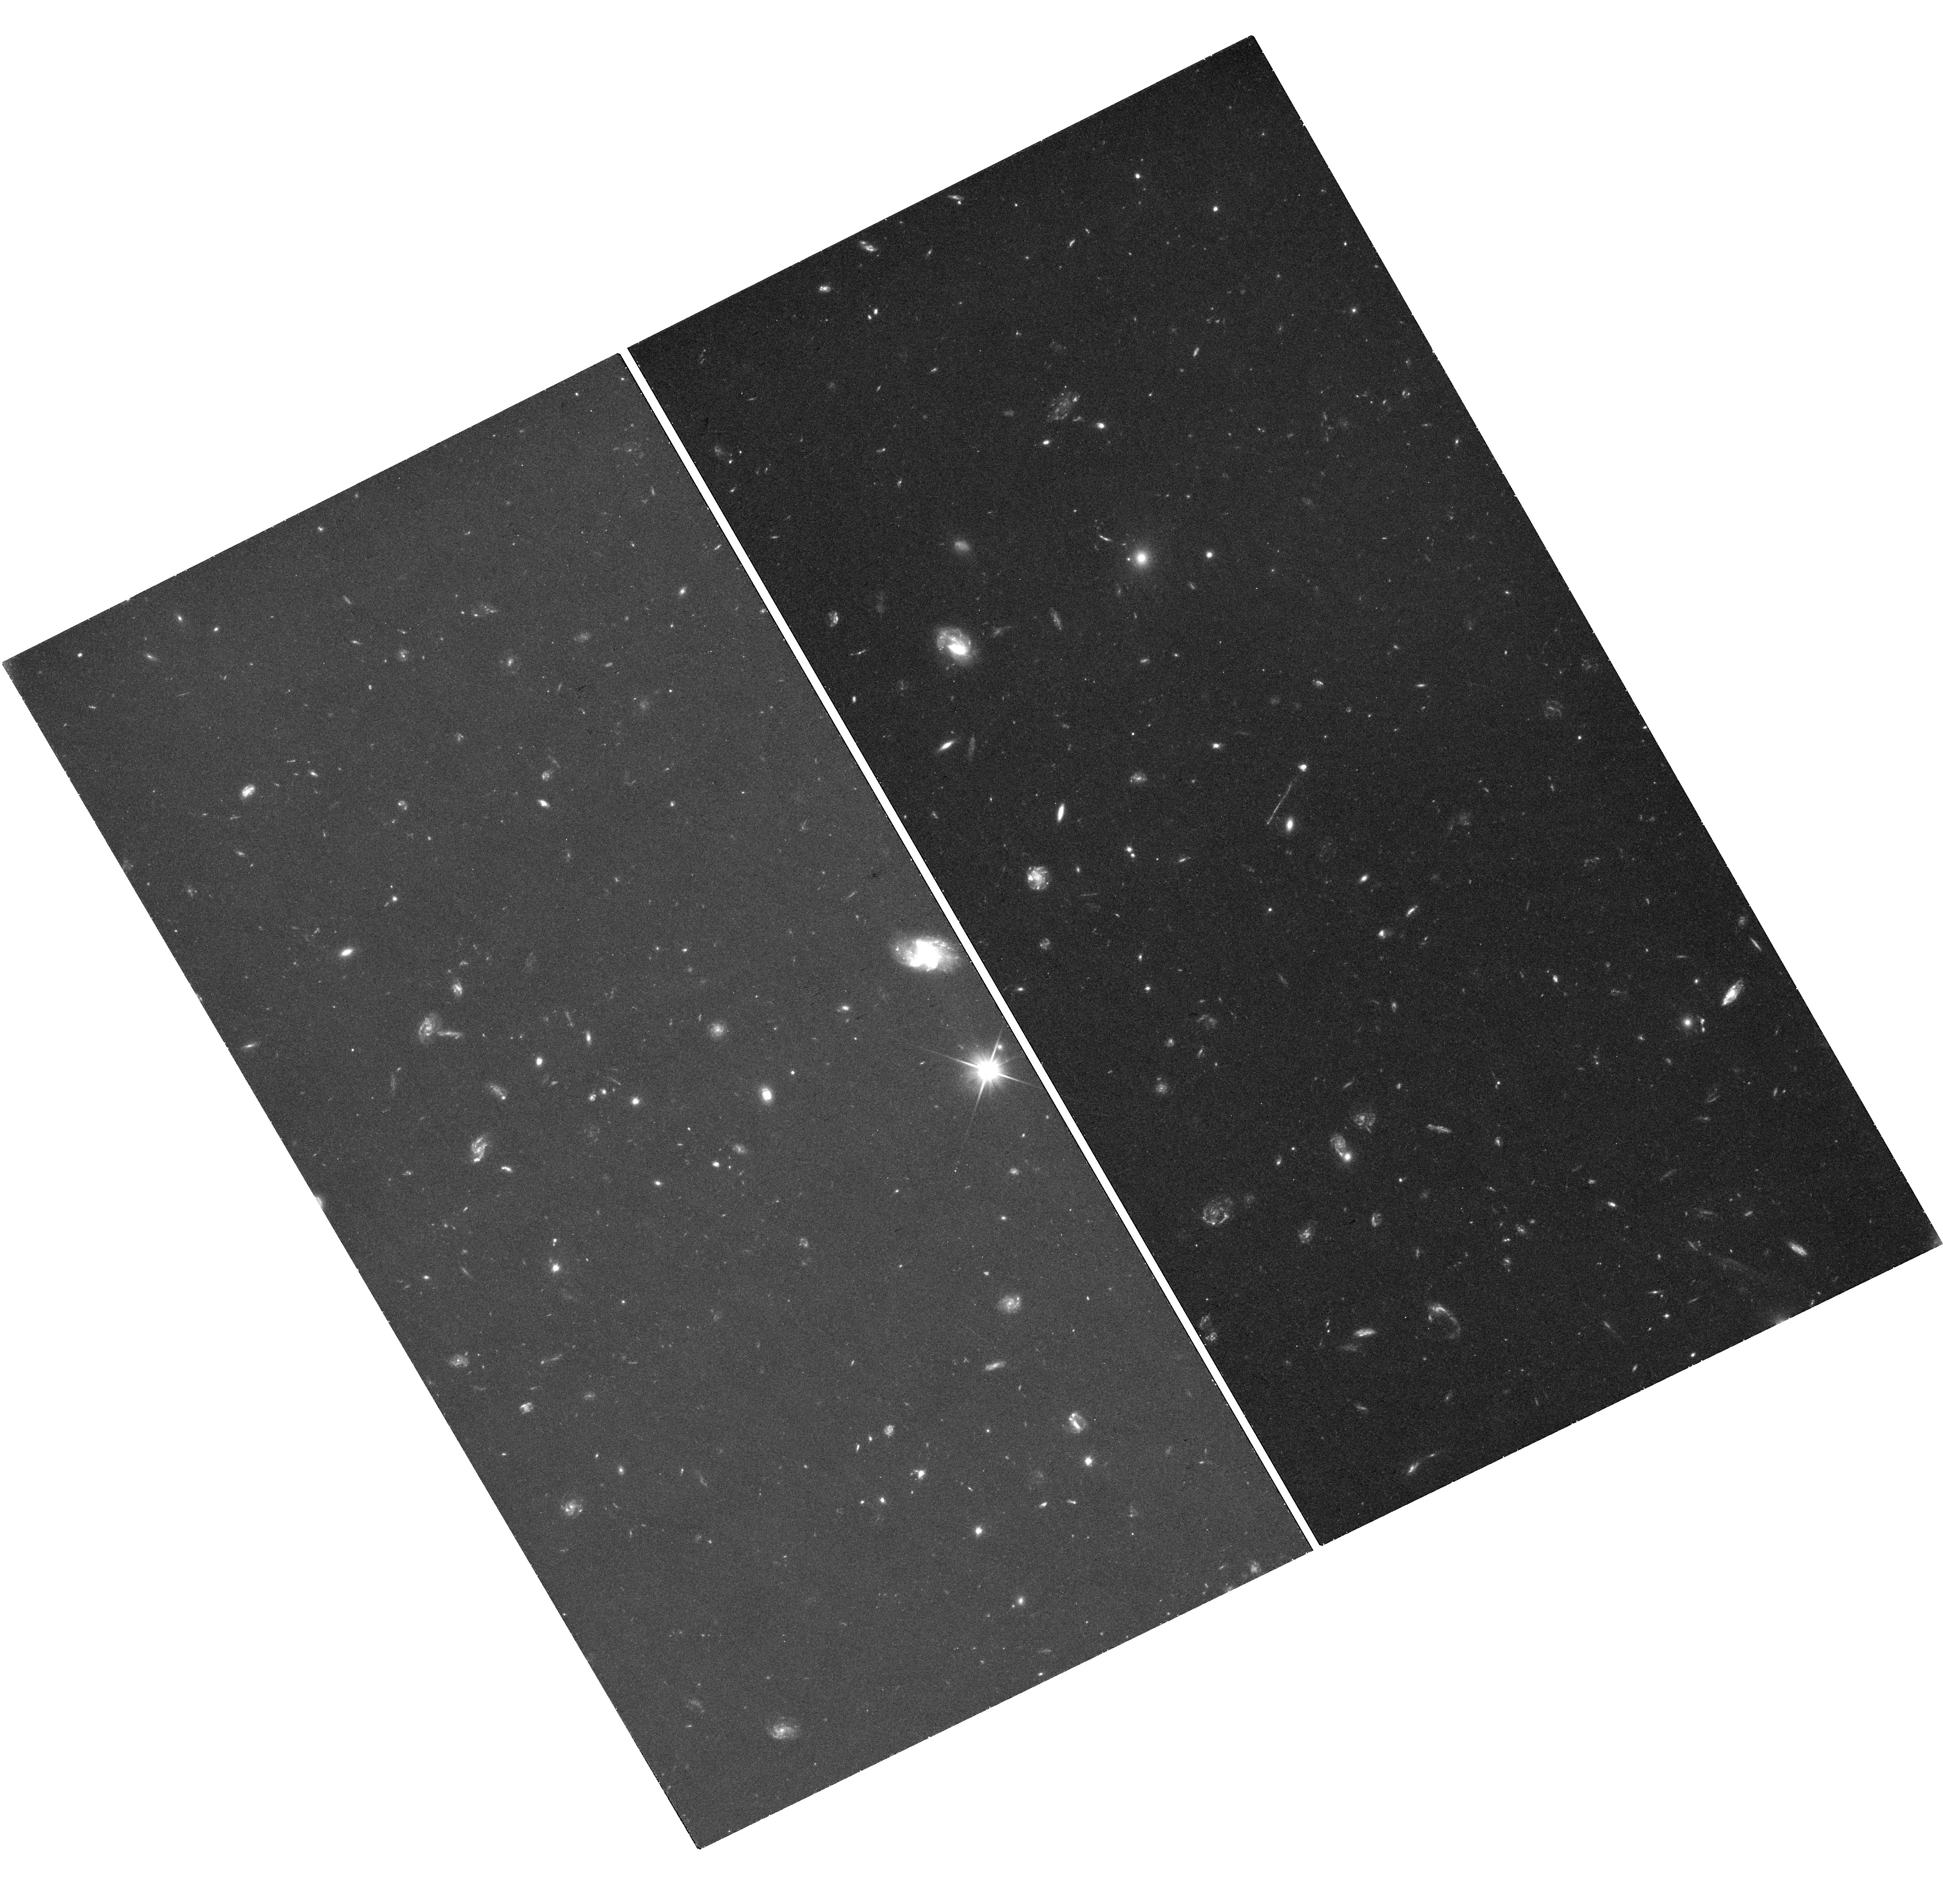
Target: WAKE
Instrument: WFC3/UVIS
Filter: F200LP
Exposure: 42 min
Observation ID: hst_17301_06_wfc3_uvis_f200lp_if3x06

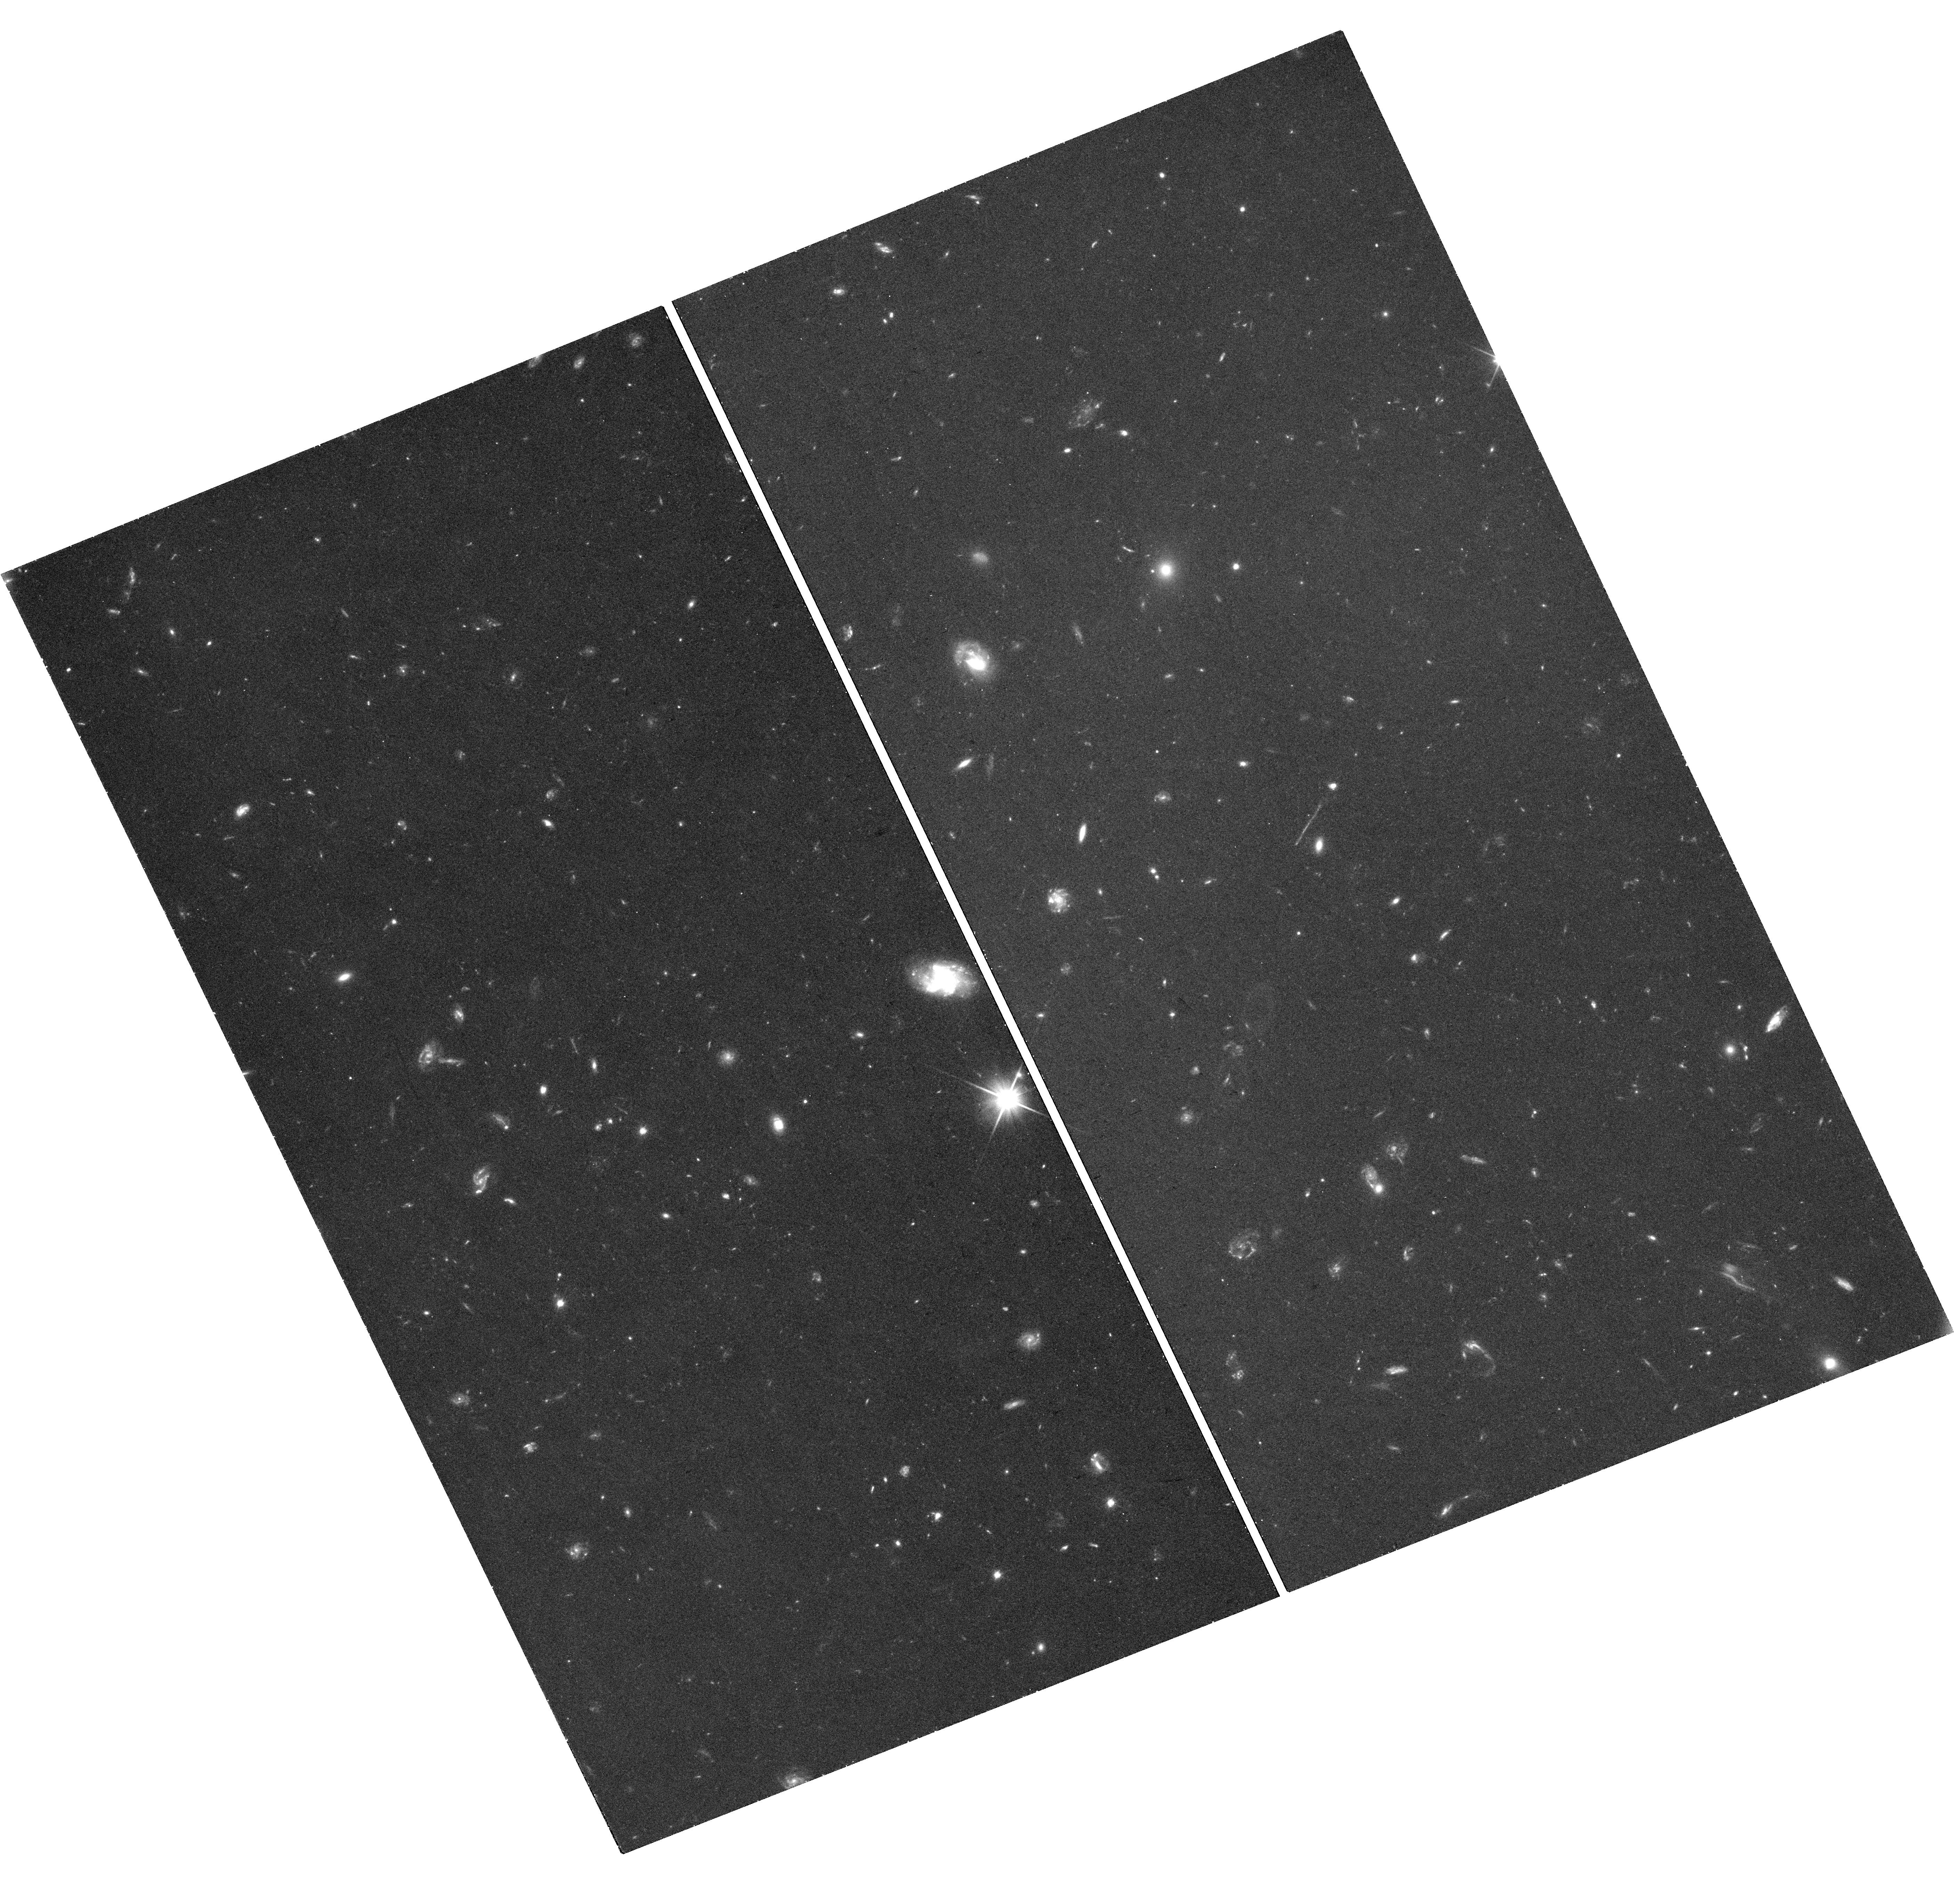
Target: WAKE
Instrument: WFC3/UVIS
Filter: F350LP
Exposure: 41 min
Observation ID: hst_17301_03_wfc3_uvis_f350lp_if3x03

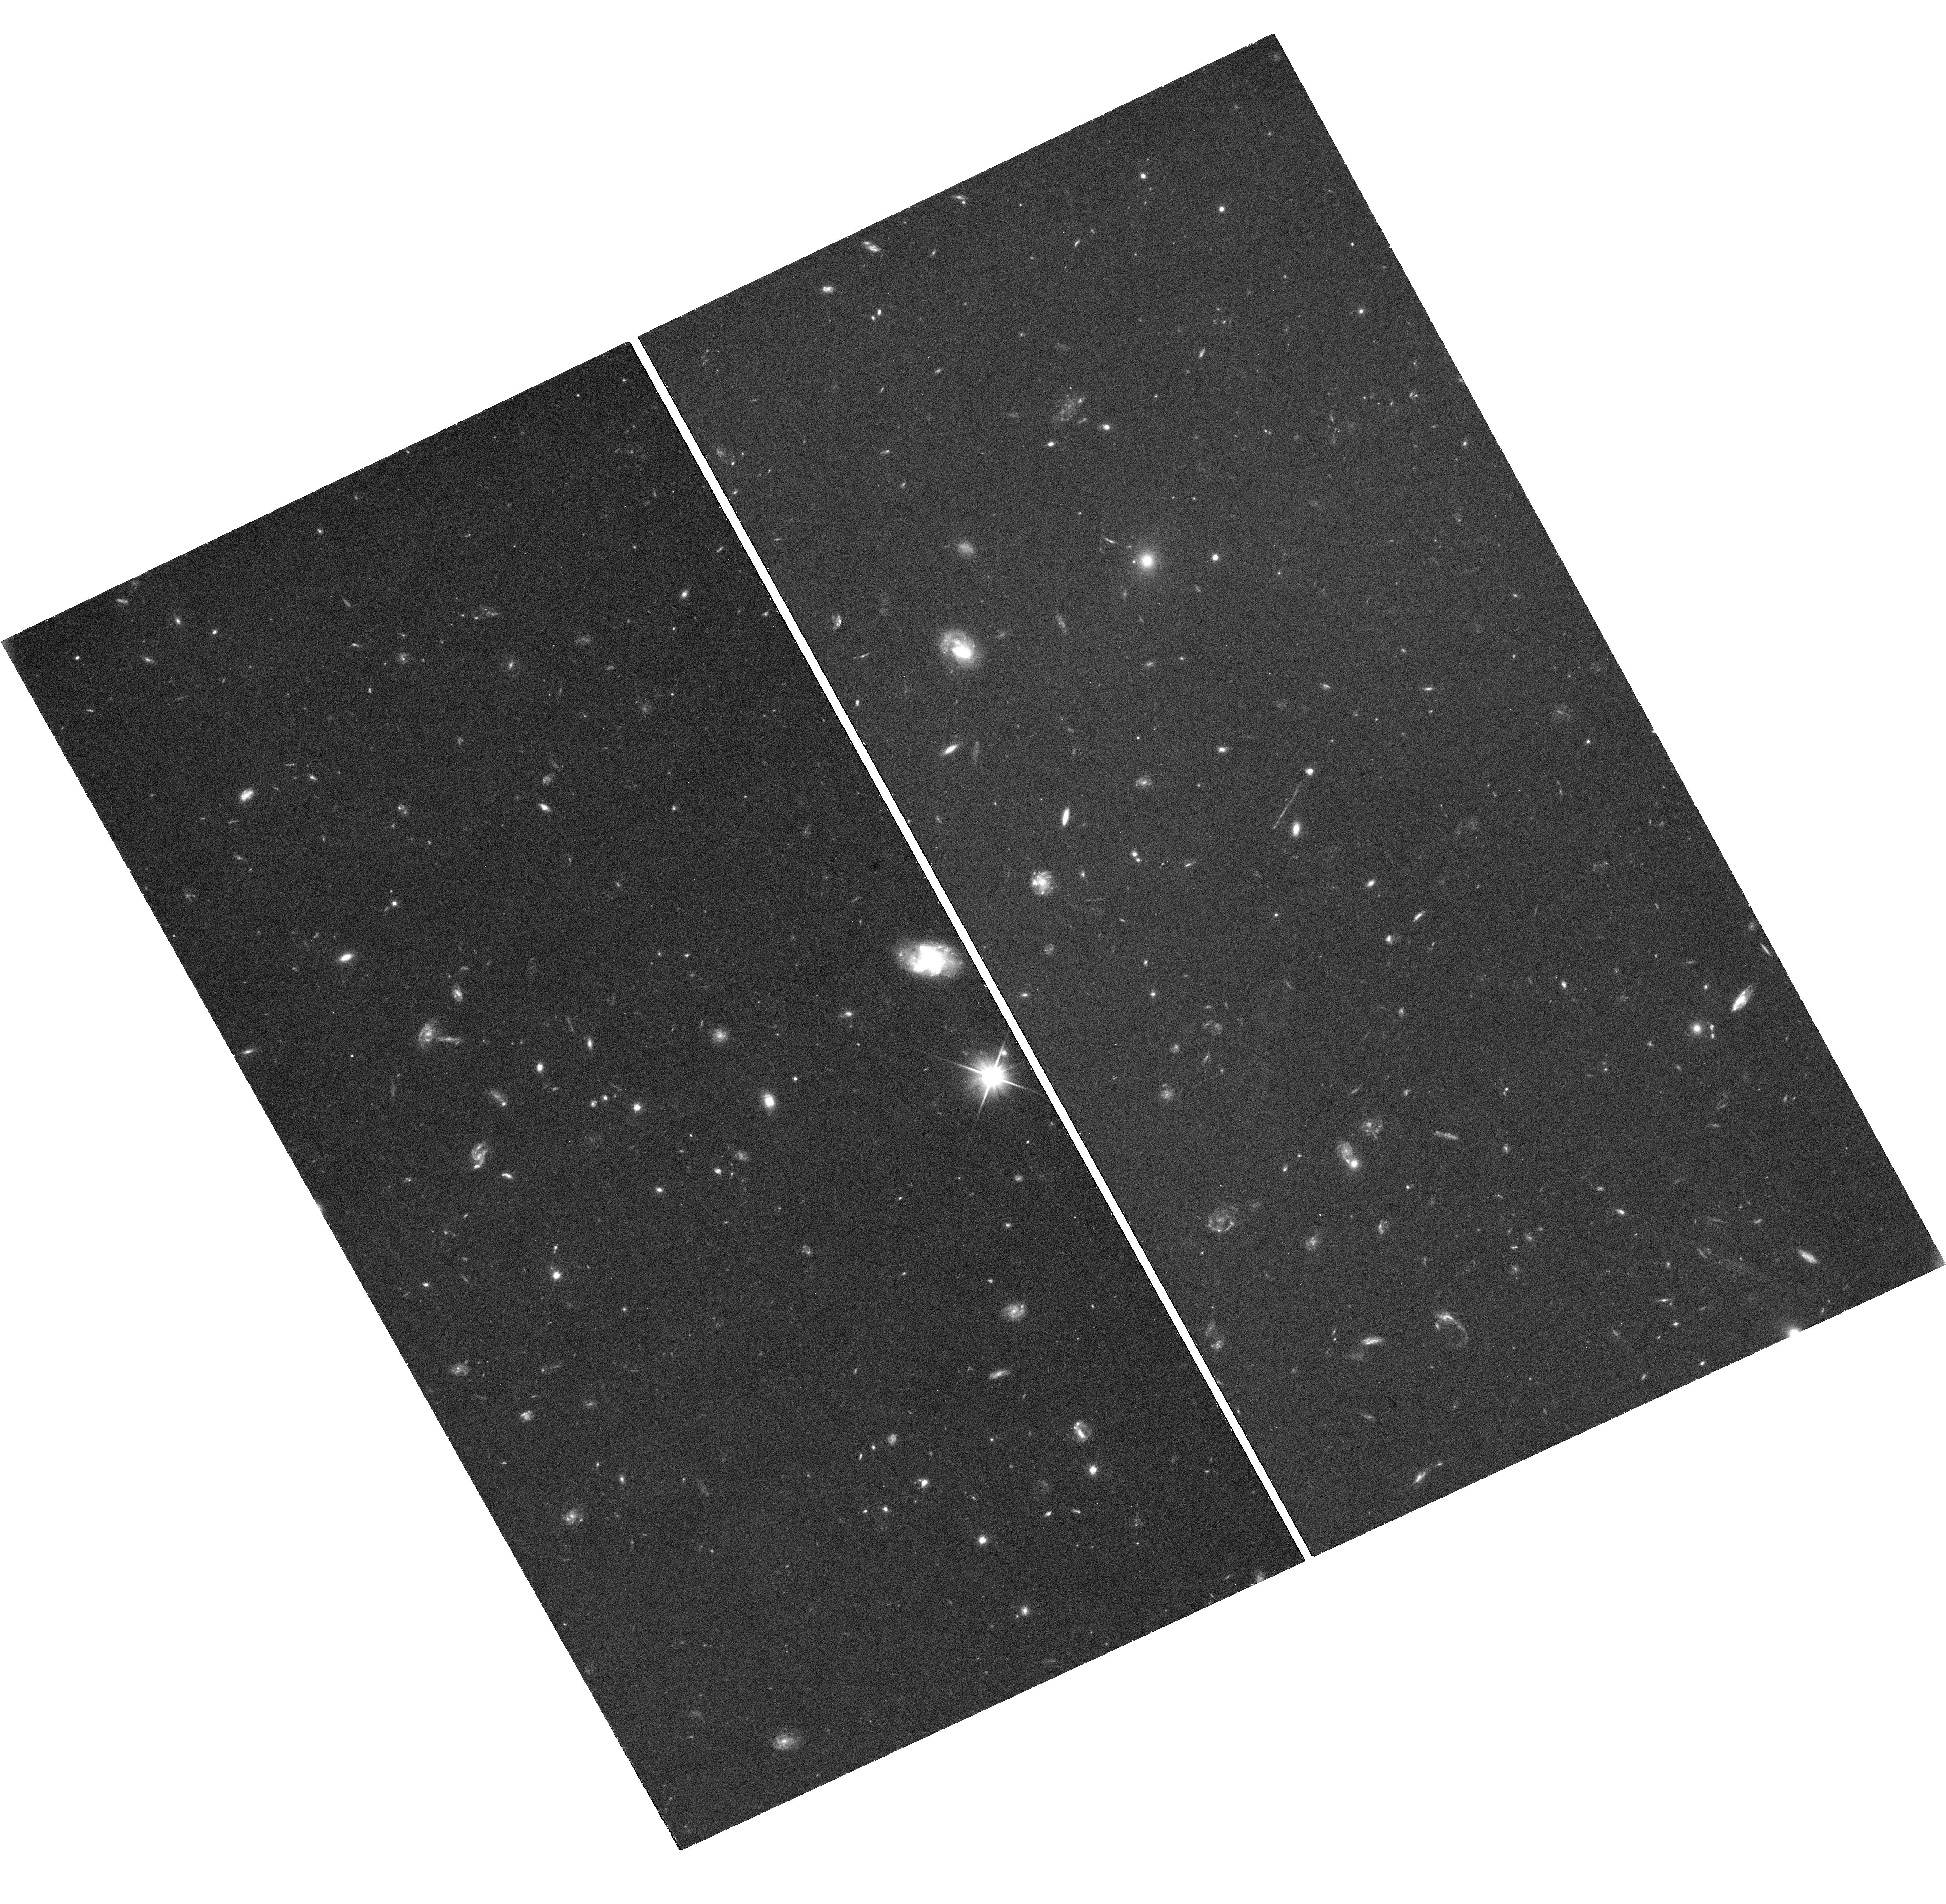
Target: WAKE
Instrument: WFC3/UVIS
Filter: F350LP
Exposure: 41 min
Observation ID: hst_17301_05_wfc3_uvis_f350lp_if3x05

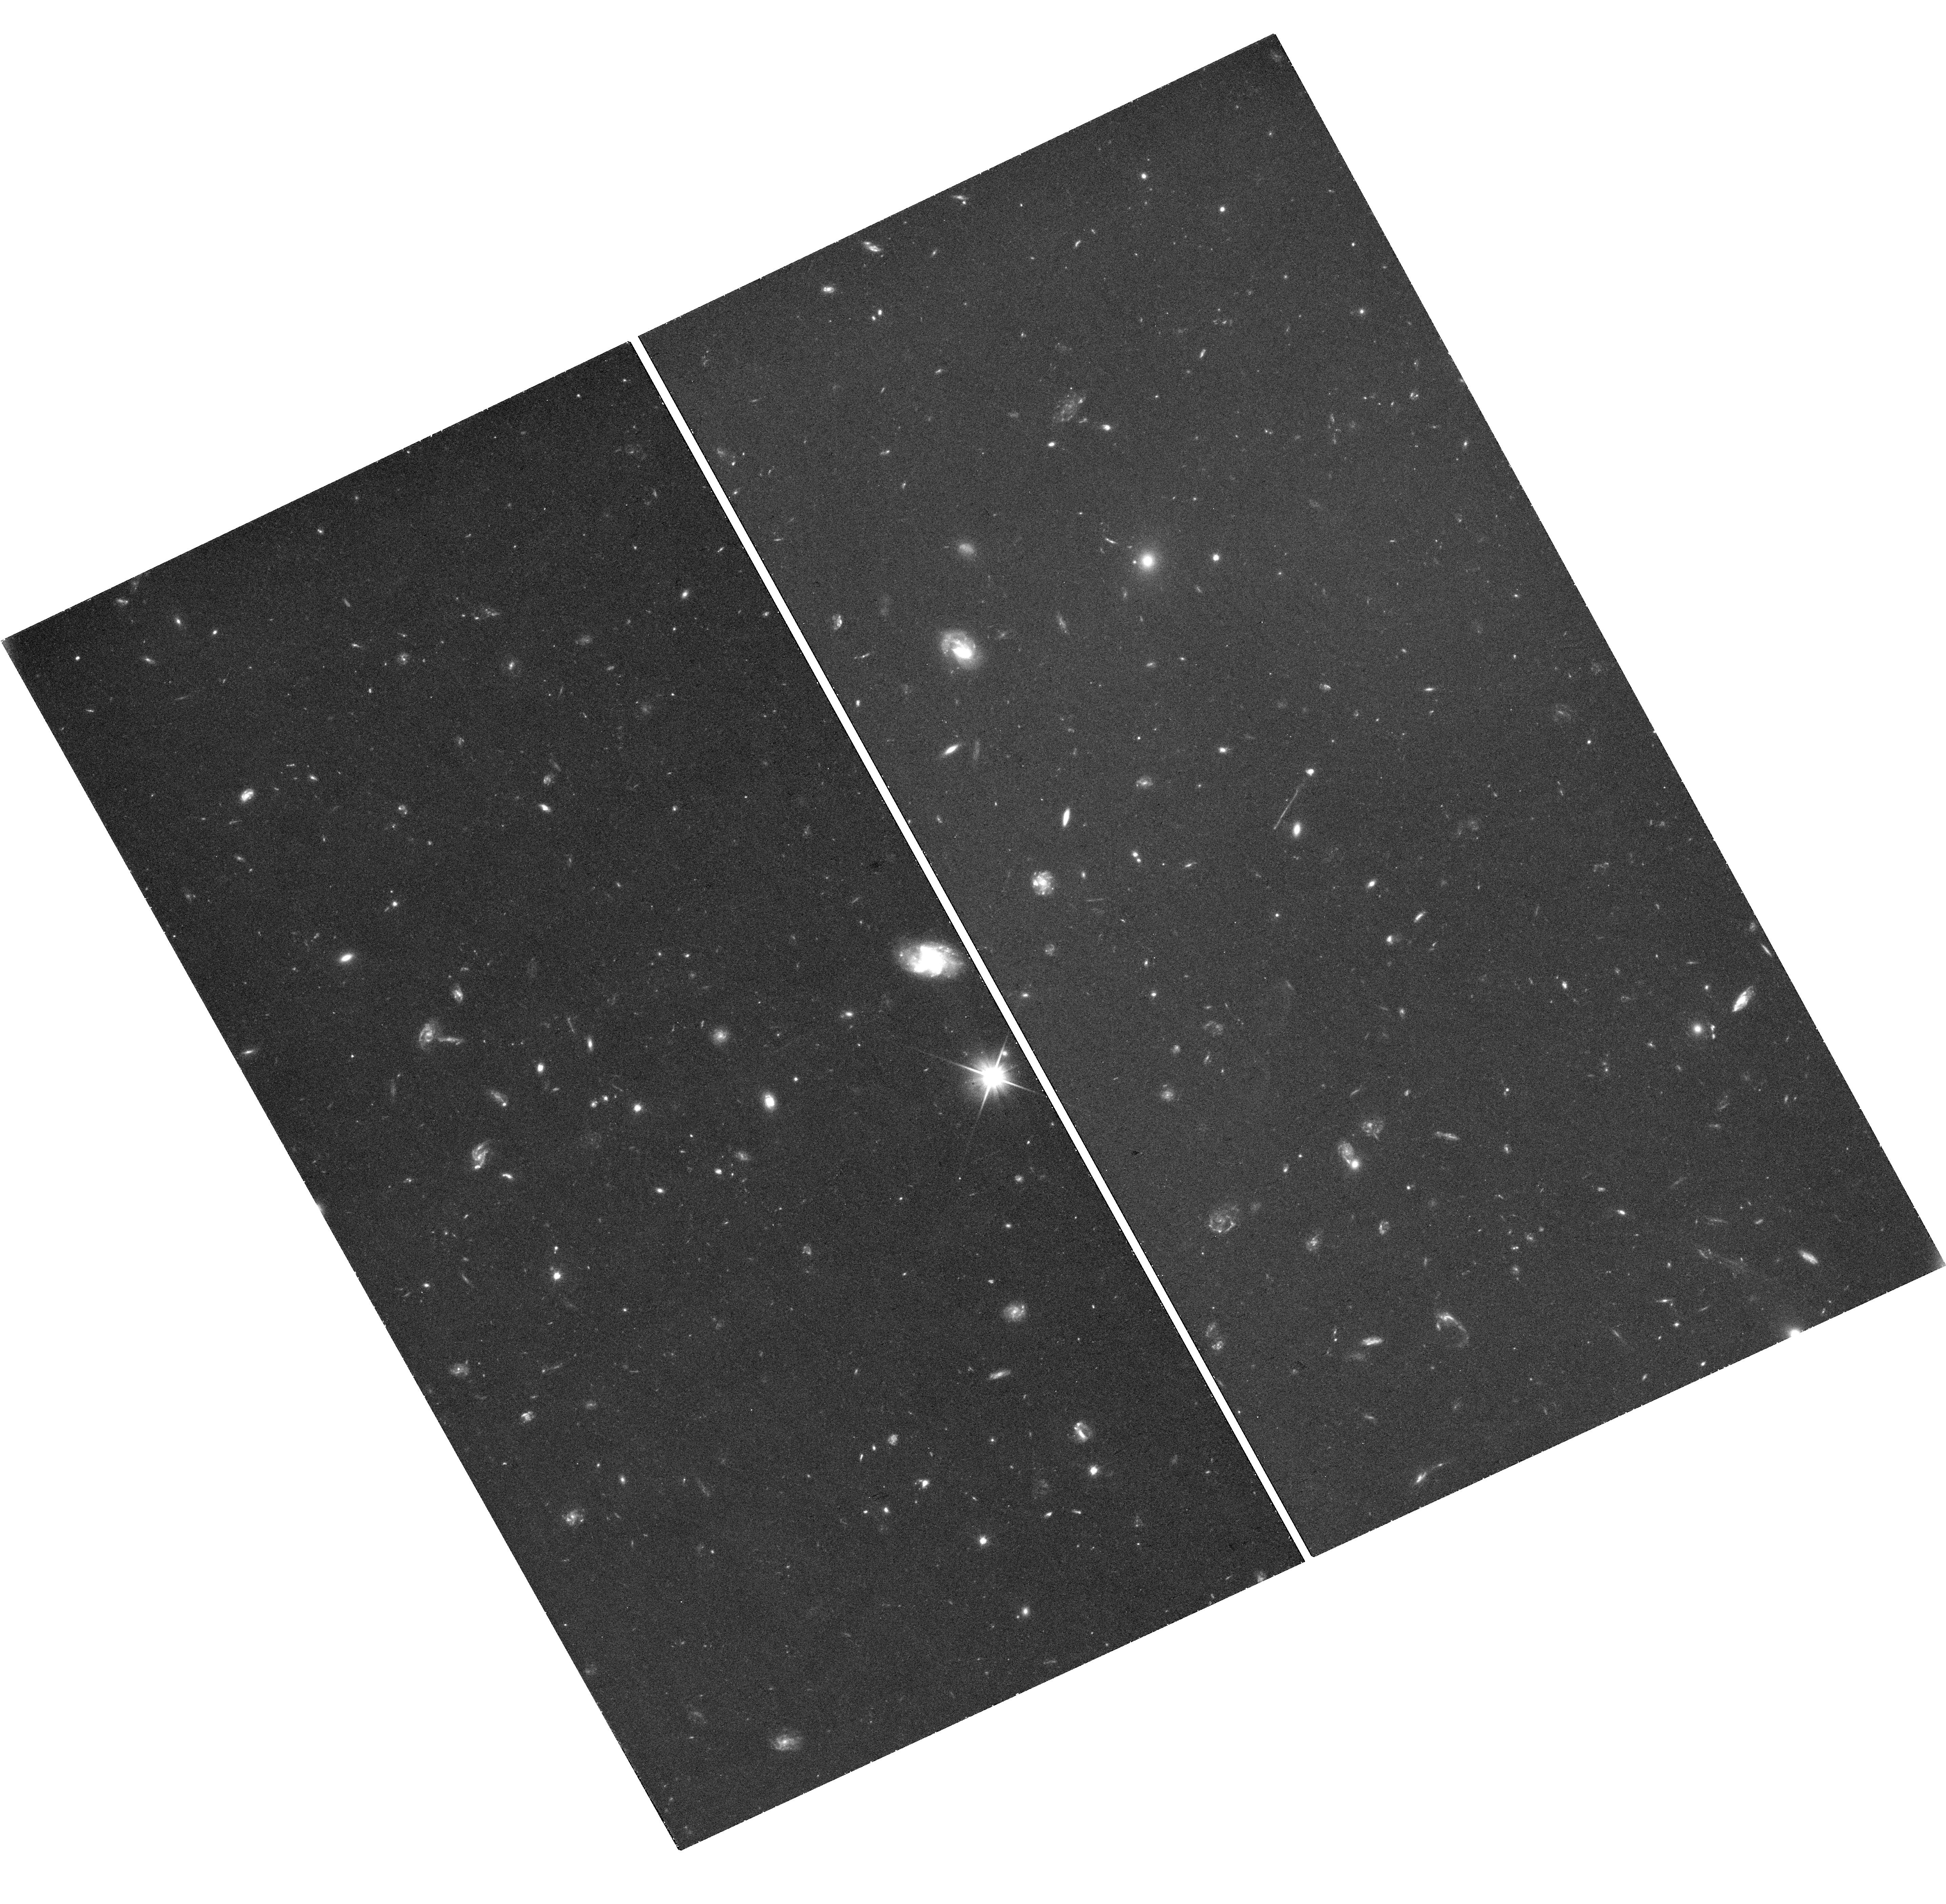
Target: WAKE
Instrument: WFC3/UVIS
Filter: F350LP
Exposure: 41 min
Observation ID: hst_17301_04_wfc3_uvis_f350lp_if3x04

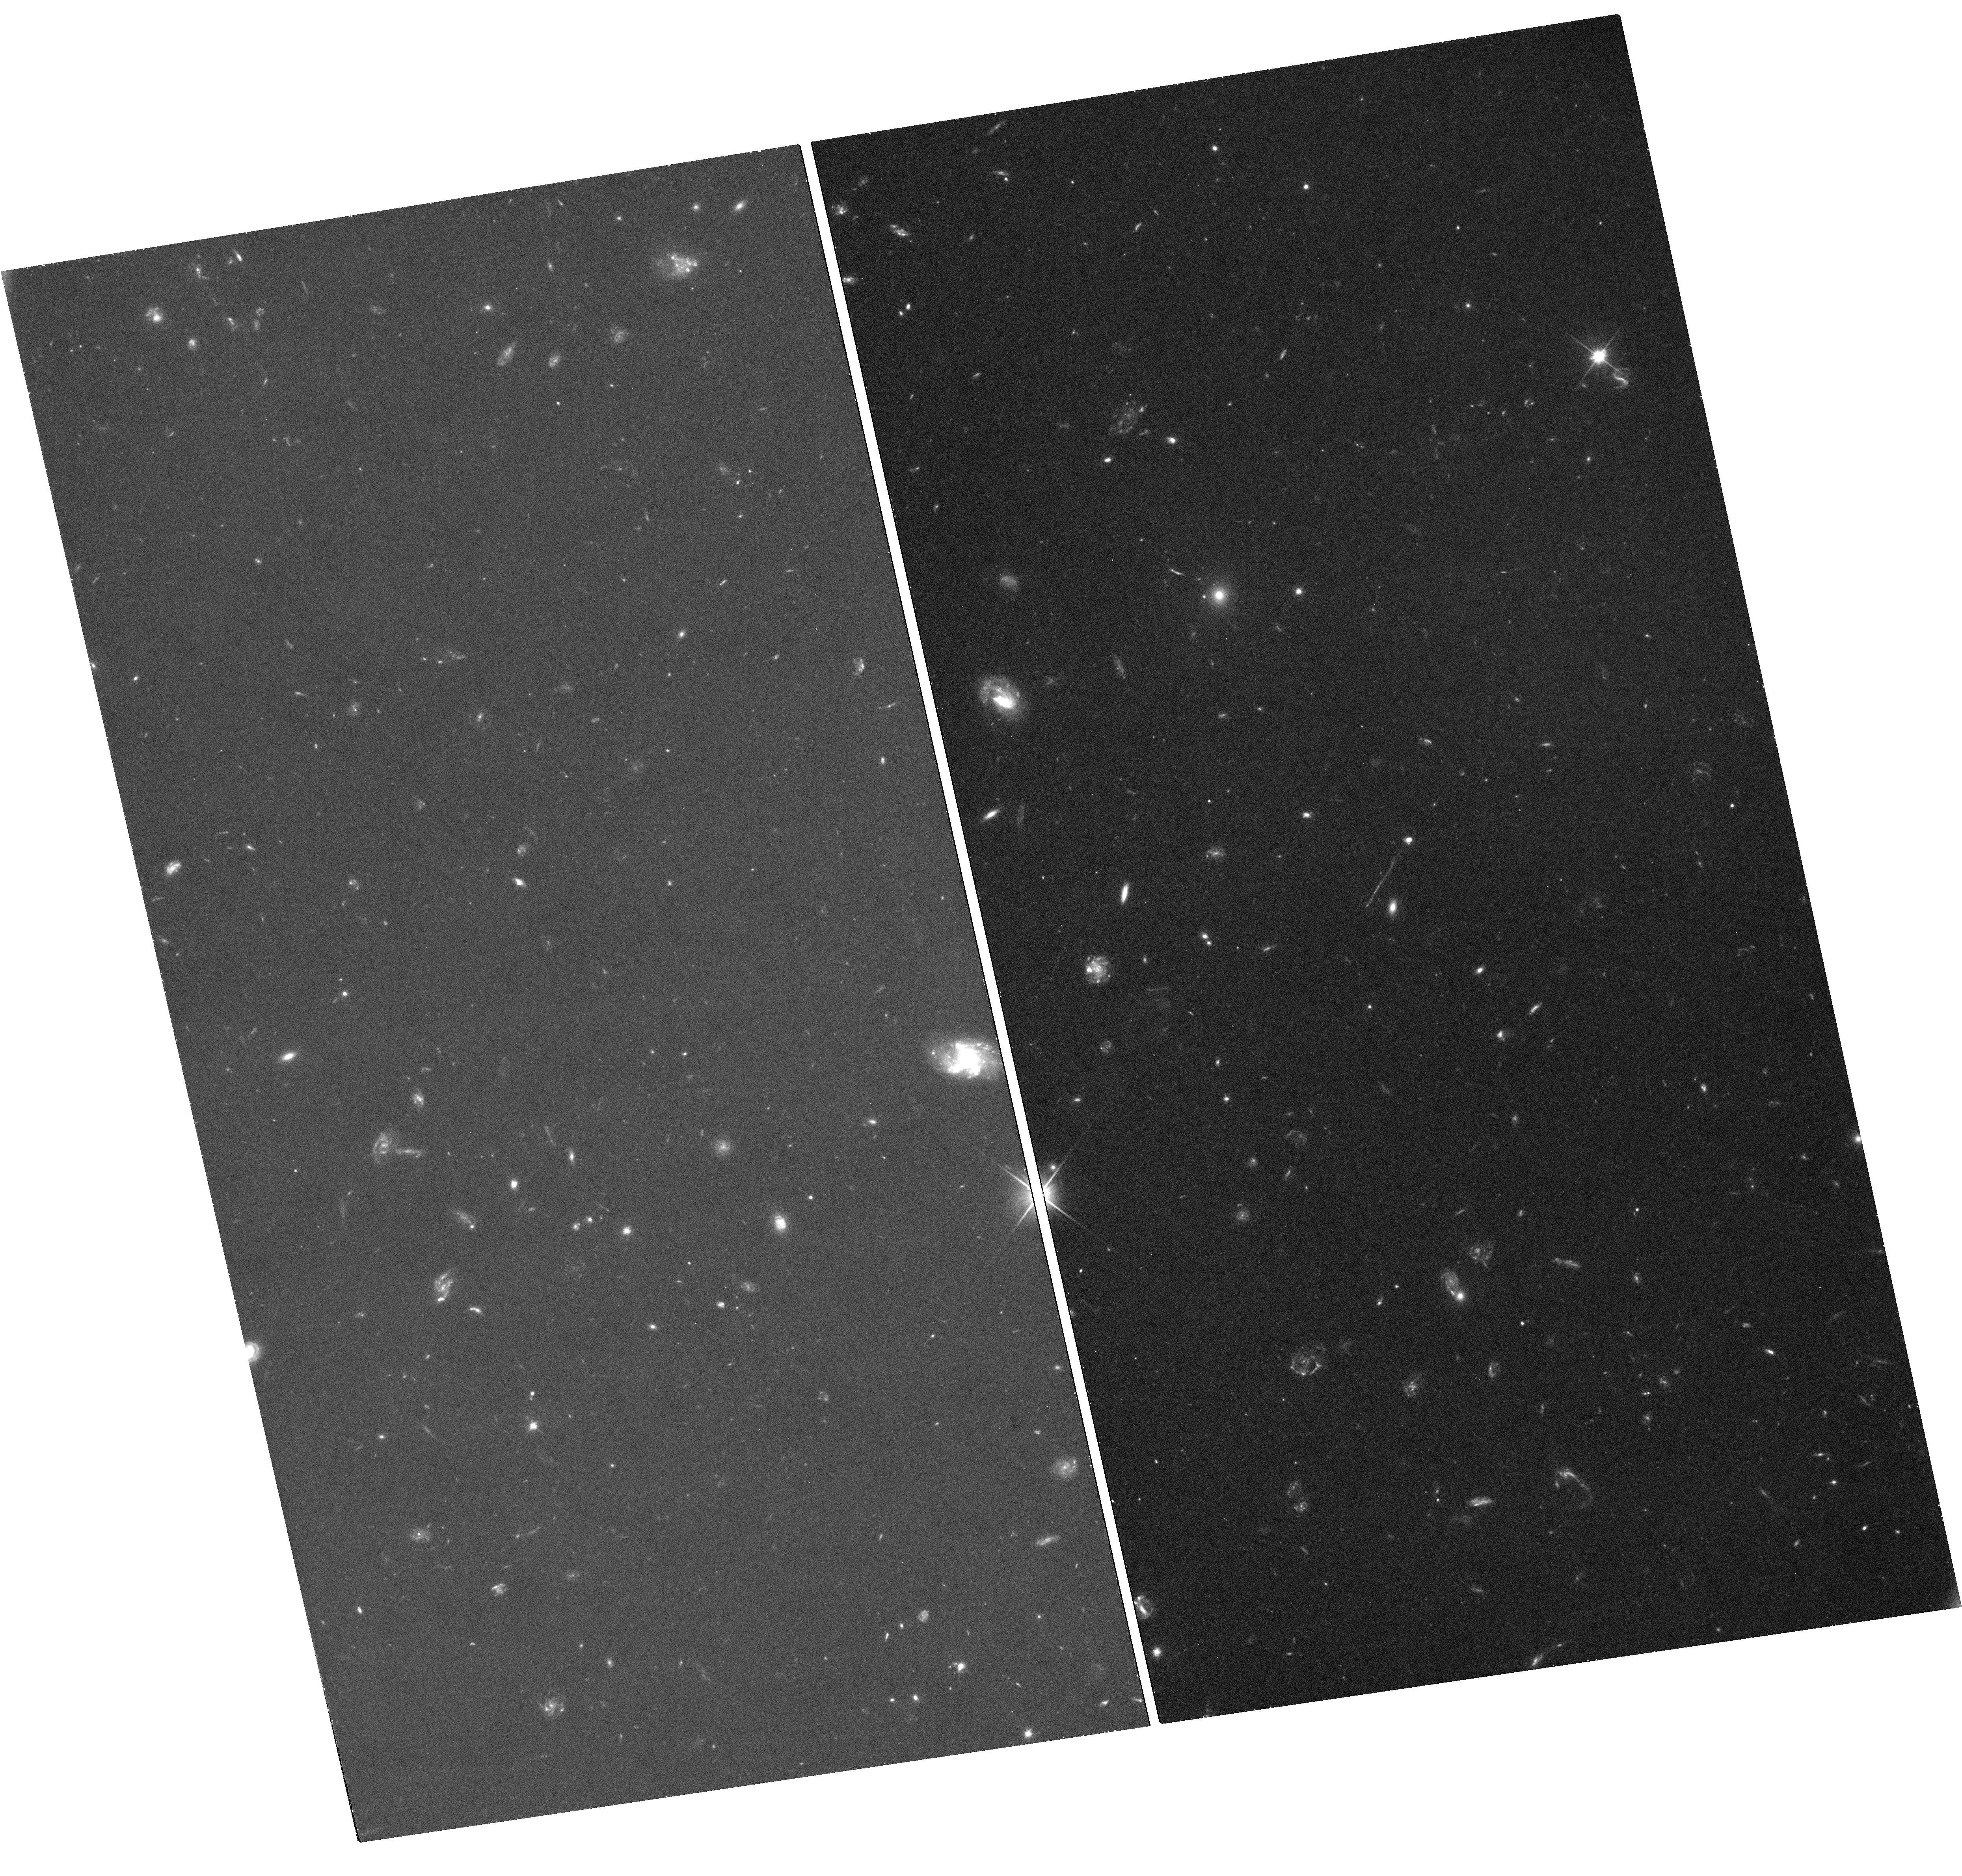
Target: WAKE
Instrument: WFC3/UVIS
Filter: F200LP
Exposure: 42 min
Observation ID: hst_17301_02_wfc3_uvis_f200lp_if3x02

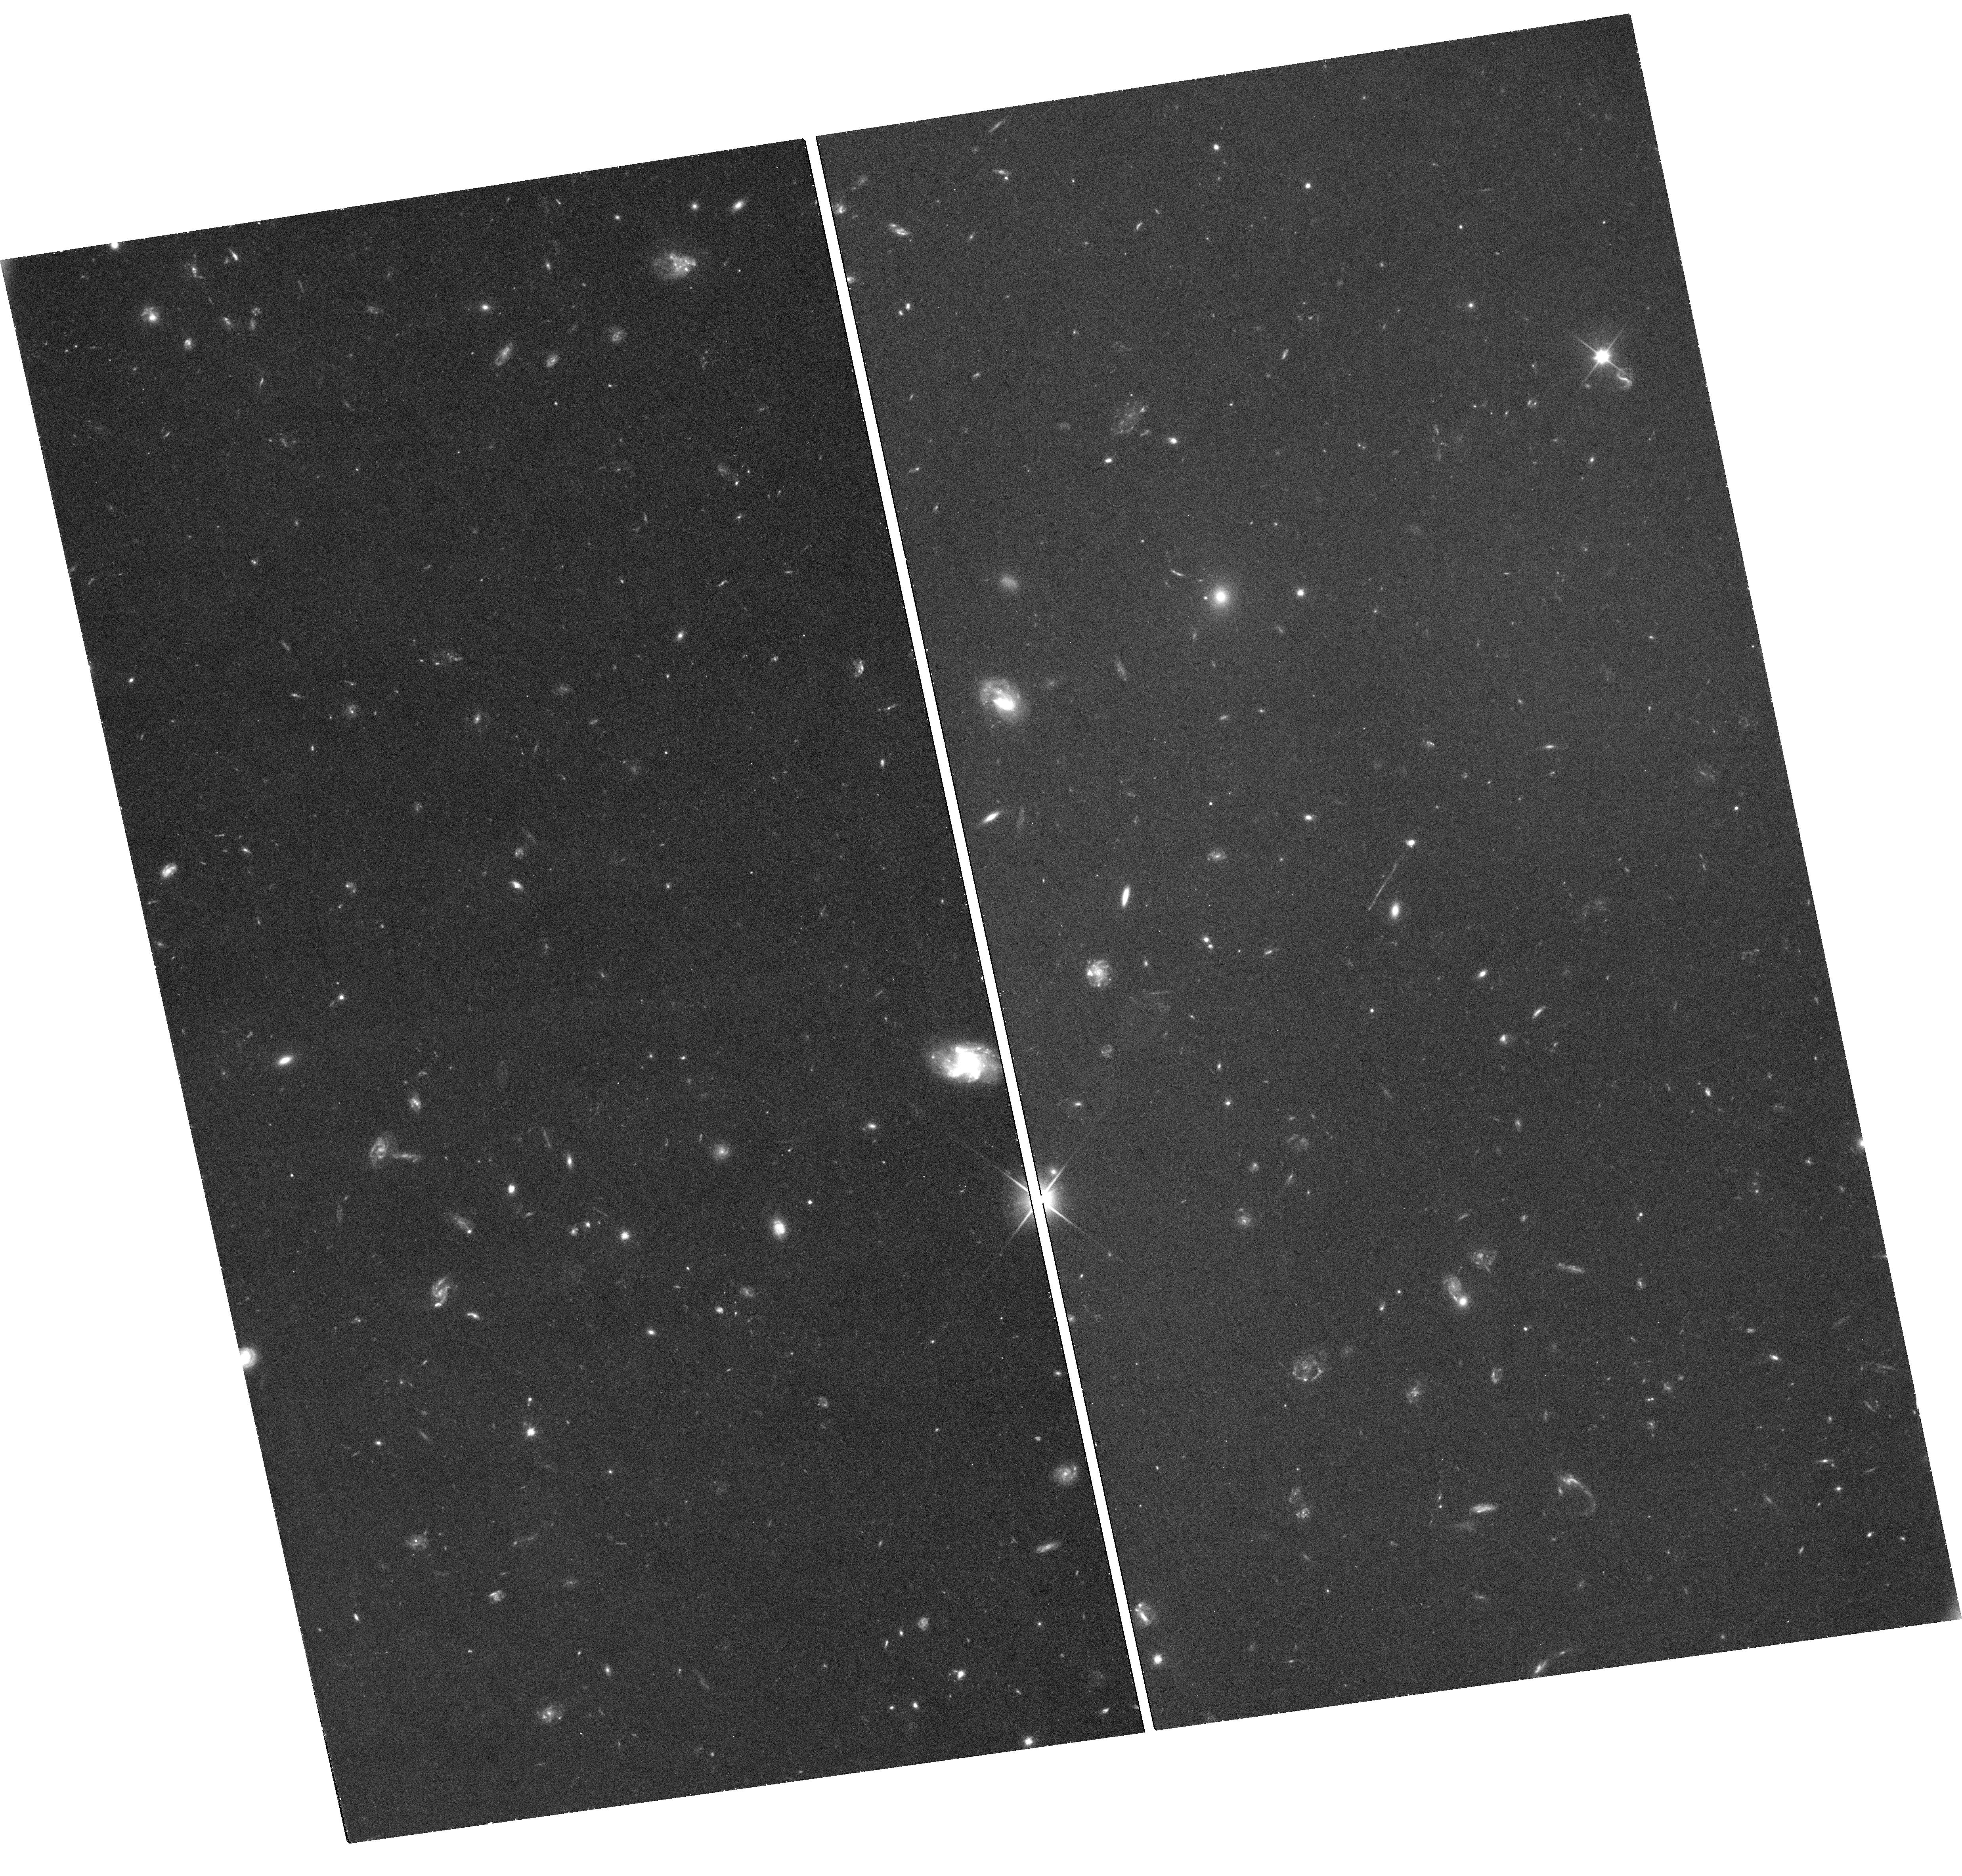
Target: WAKE
Instrument: WFC3/UVIS
Filter: F350LP
Exposure: 41 min
Observation ID: hst_17301_01_wfc3_uvis_f350lp_if3x01

Ultraviolet imaging of a candidate runaway supermassive black hole (PI: van Dokkum, Pieter)

A recent study announced the discovery in HST/ACS data of a remarkably thin, 62 kpc long feature associated with a compact galaxy at z=0.964. It was proposed that we are witnessing shocks and star formation in the wake of a runaway supermassive black hole (SMBH). The existing HST data sample the rest-frame near-UV, and show where stars have formed in the feature. A ground-based u band image shows that the rest-frame far-UV emission is qualitatively different from the rest-frame near-UV: the linear feature is longer, extending all the way to the compact galaxy, and there is flux on the other side of the galaxy, opposite the linear feature that is in the ACS data. The rest-frame far-UV emission likely traces shocked gas rather than (only) hot stars, and the u band detection on the other side may be another wake, behind a simultaneously ejected binary SMBH. The interpretation is hampered by the low resolution of the ground-based u band data. Here we propose to obtain high resolution, deep UV imaging of this remarkable system with UVIS. These observations will show whether there is indeed a counter linear feature, whether it is connected to a compact object that would be the location of the binary SMBH, and whether it shows the characteristic fanning out from the tip that is expected for the wake of a SMBH. The data will also map the rest-frame far-UV emission around the tip of the main feature, which could resolve into a spectacular kpc-scale bow shock. The observations will be done in the difference bandpass F200LP - F350LP. As a bonus, the summed image (F200LP + F350LP) will provide a monochromatic image of the entire system that is 30x deeper than the existing ACS data.